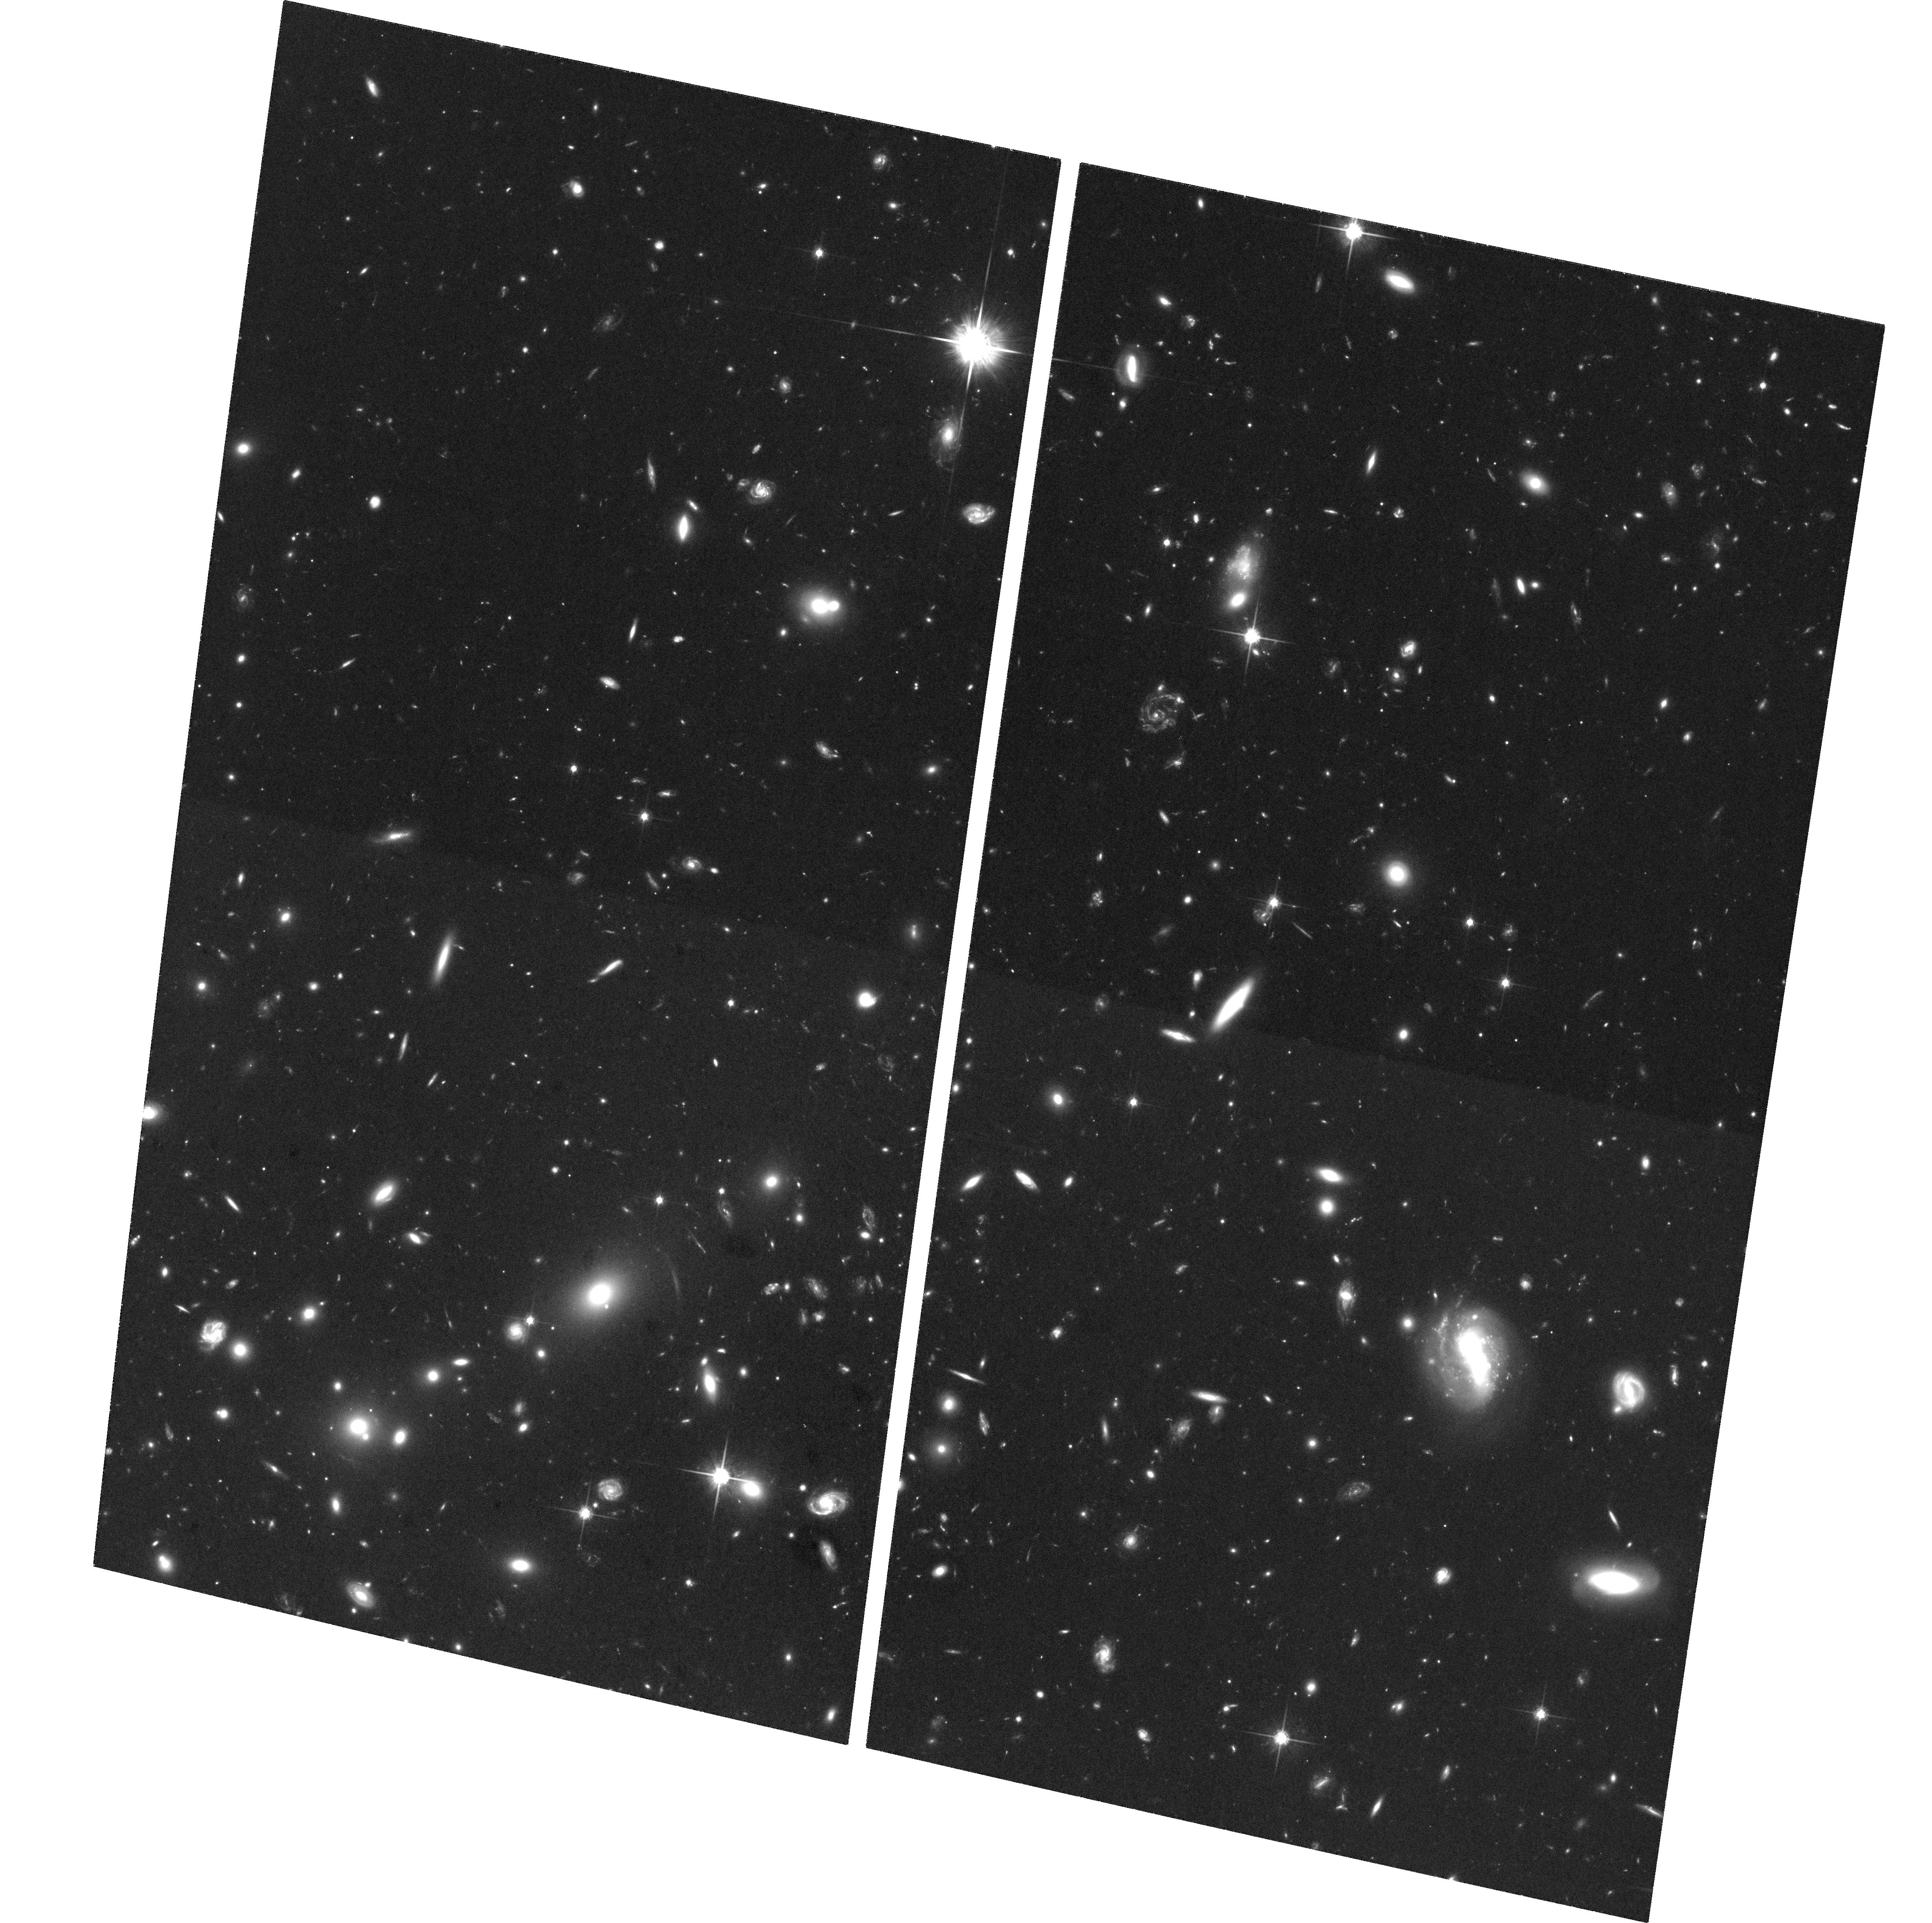
Target: HS1700-NE. Instrument: ACS/WFC. Filter: F814W. Exposure: 3.5 h. Observation ID: hst_10581_03_acs_wfc_f814w_j9bt03

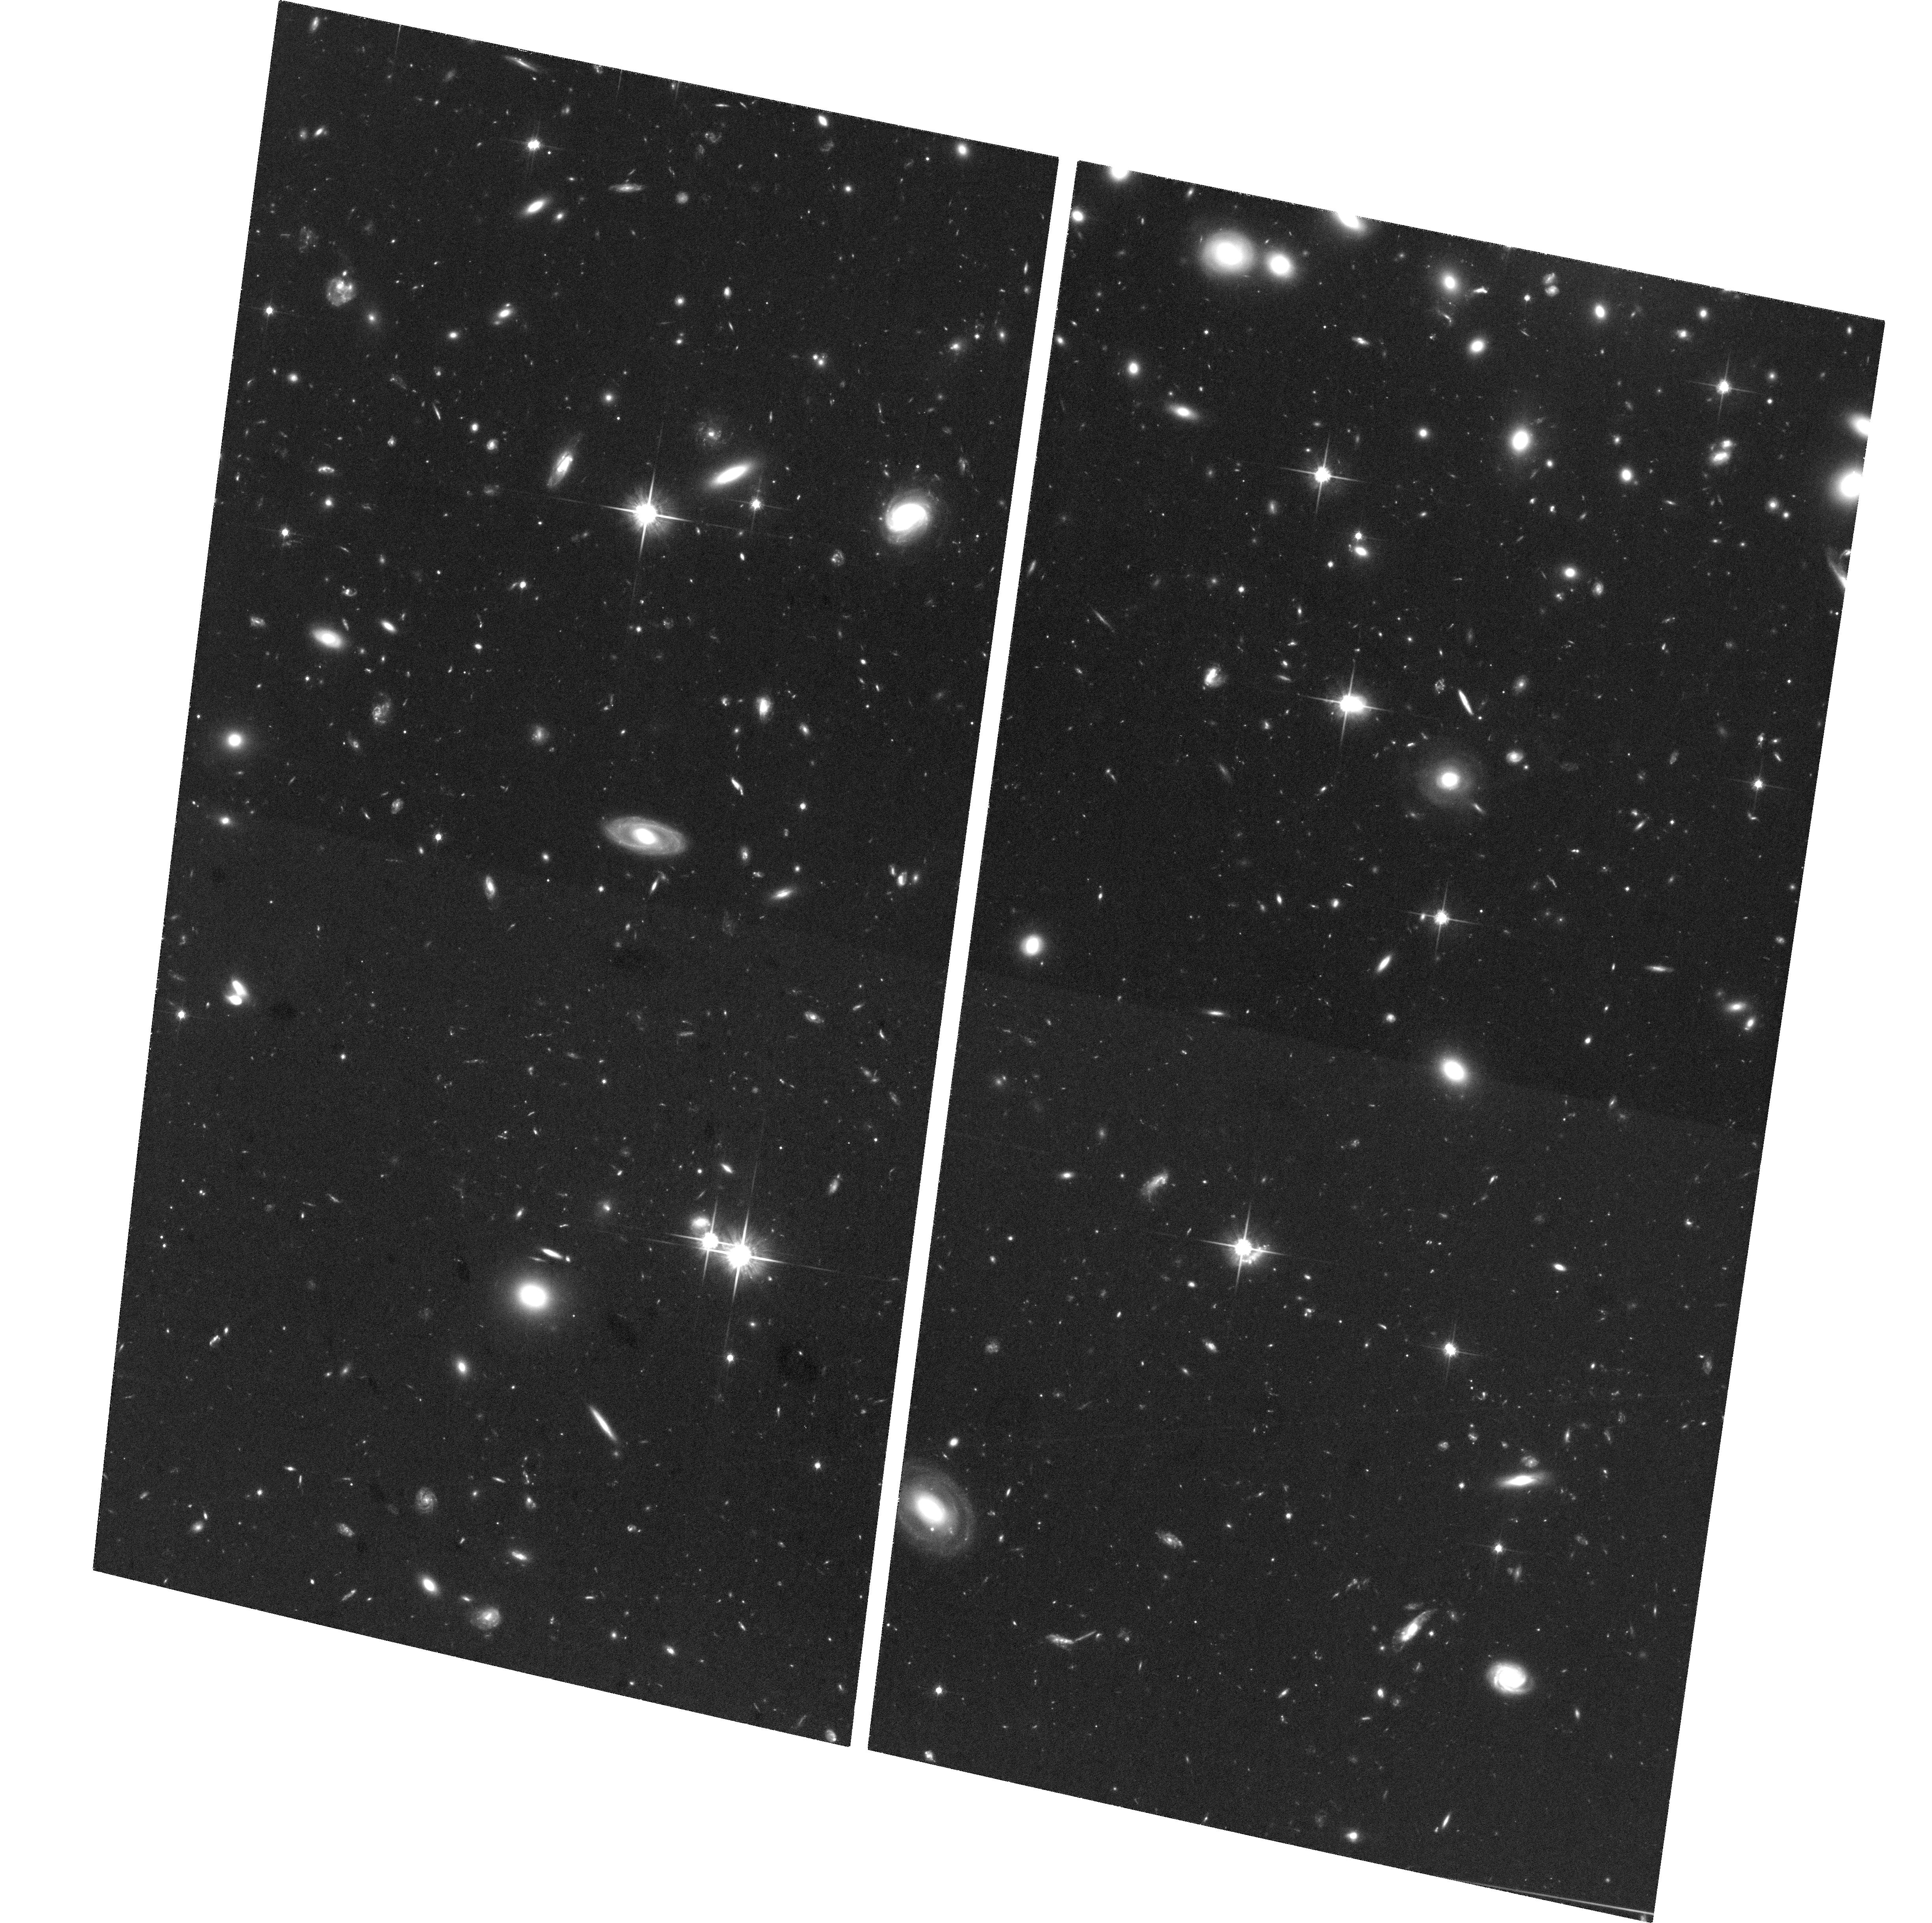
Target: HS1700-SW. Instrument: ACS/WFC. Filter: F814W. Exposure: 3.5 h. Observation ID: hst_10581_02_acs_wfc_f814w_j9bt02

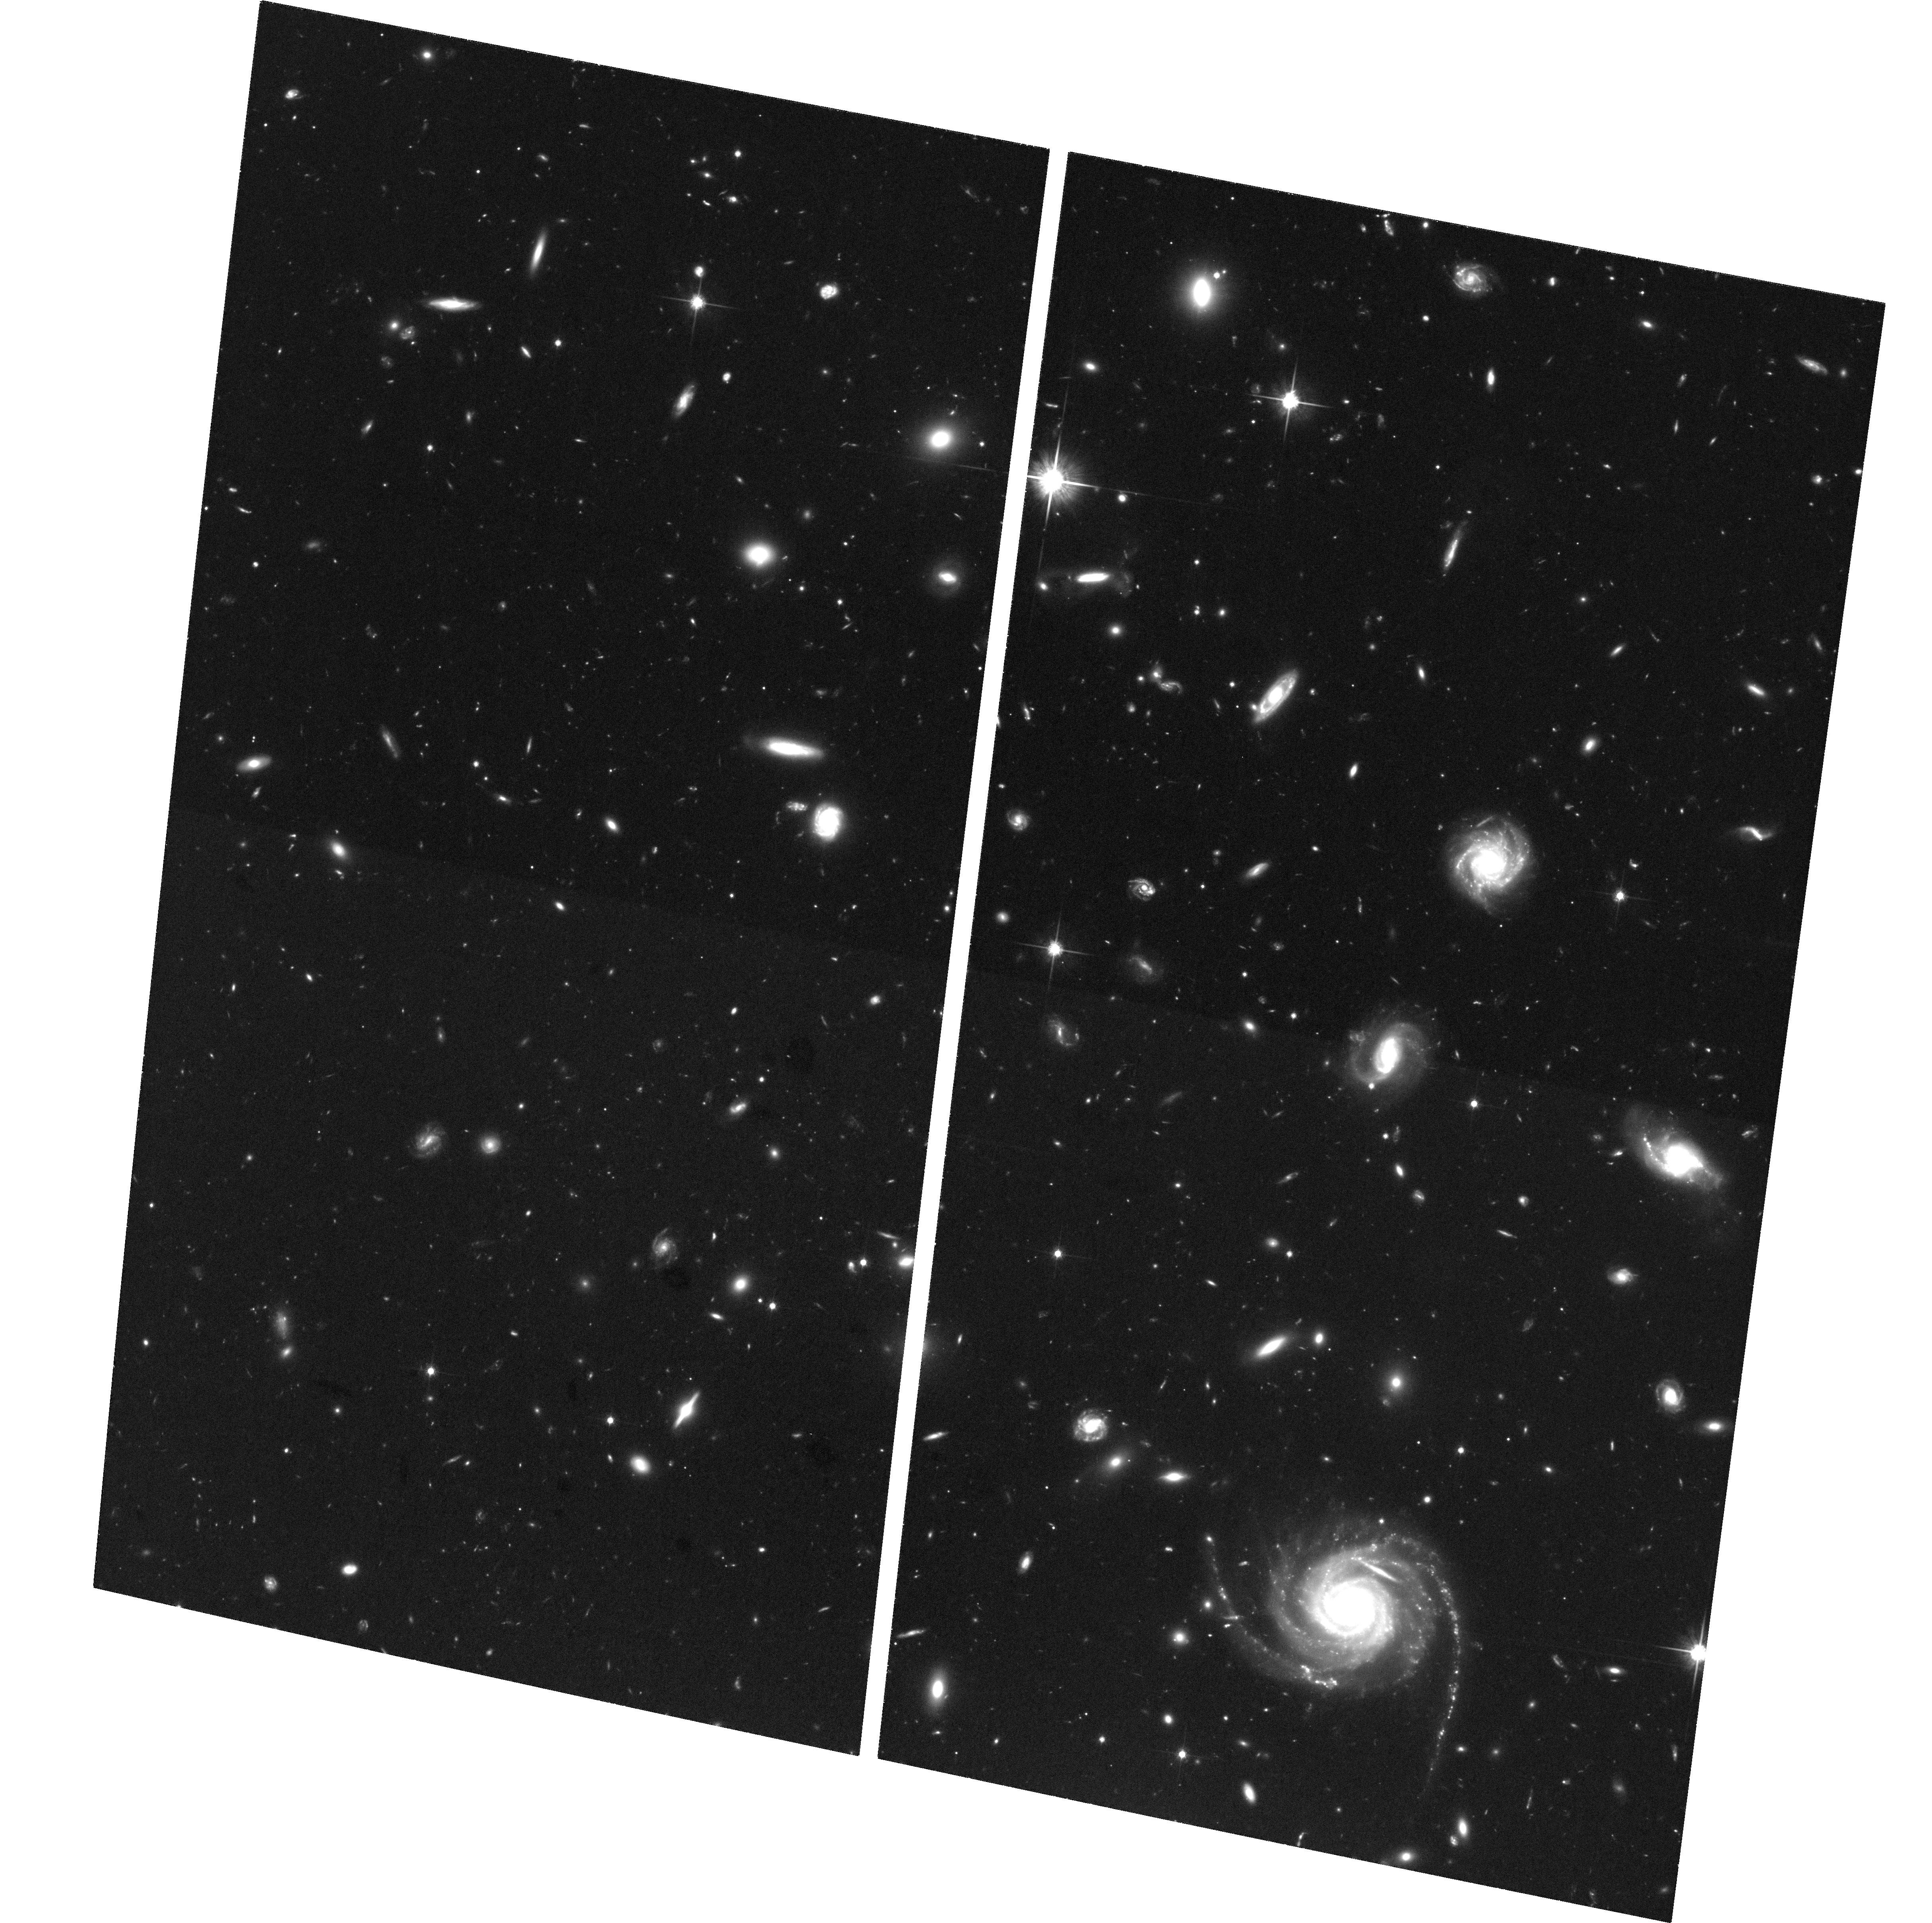
Target: HS1700-NW. Instrument: ACS/WFC. Filter: F814W. Exposure: 3.5 h. Observation ID: hst_10581_01_acs_wfc_f814w_j9bt01

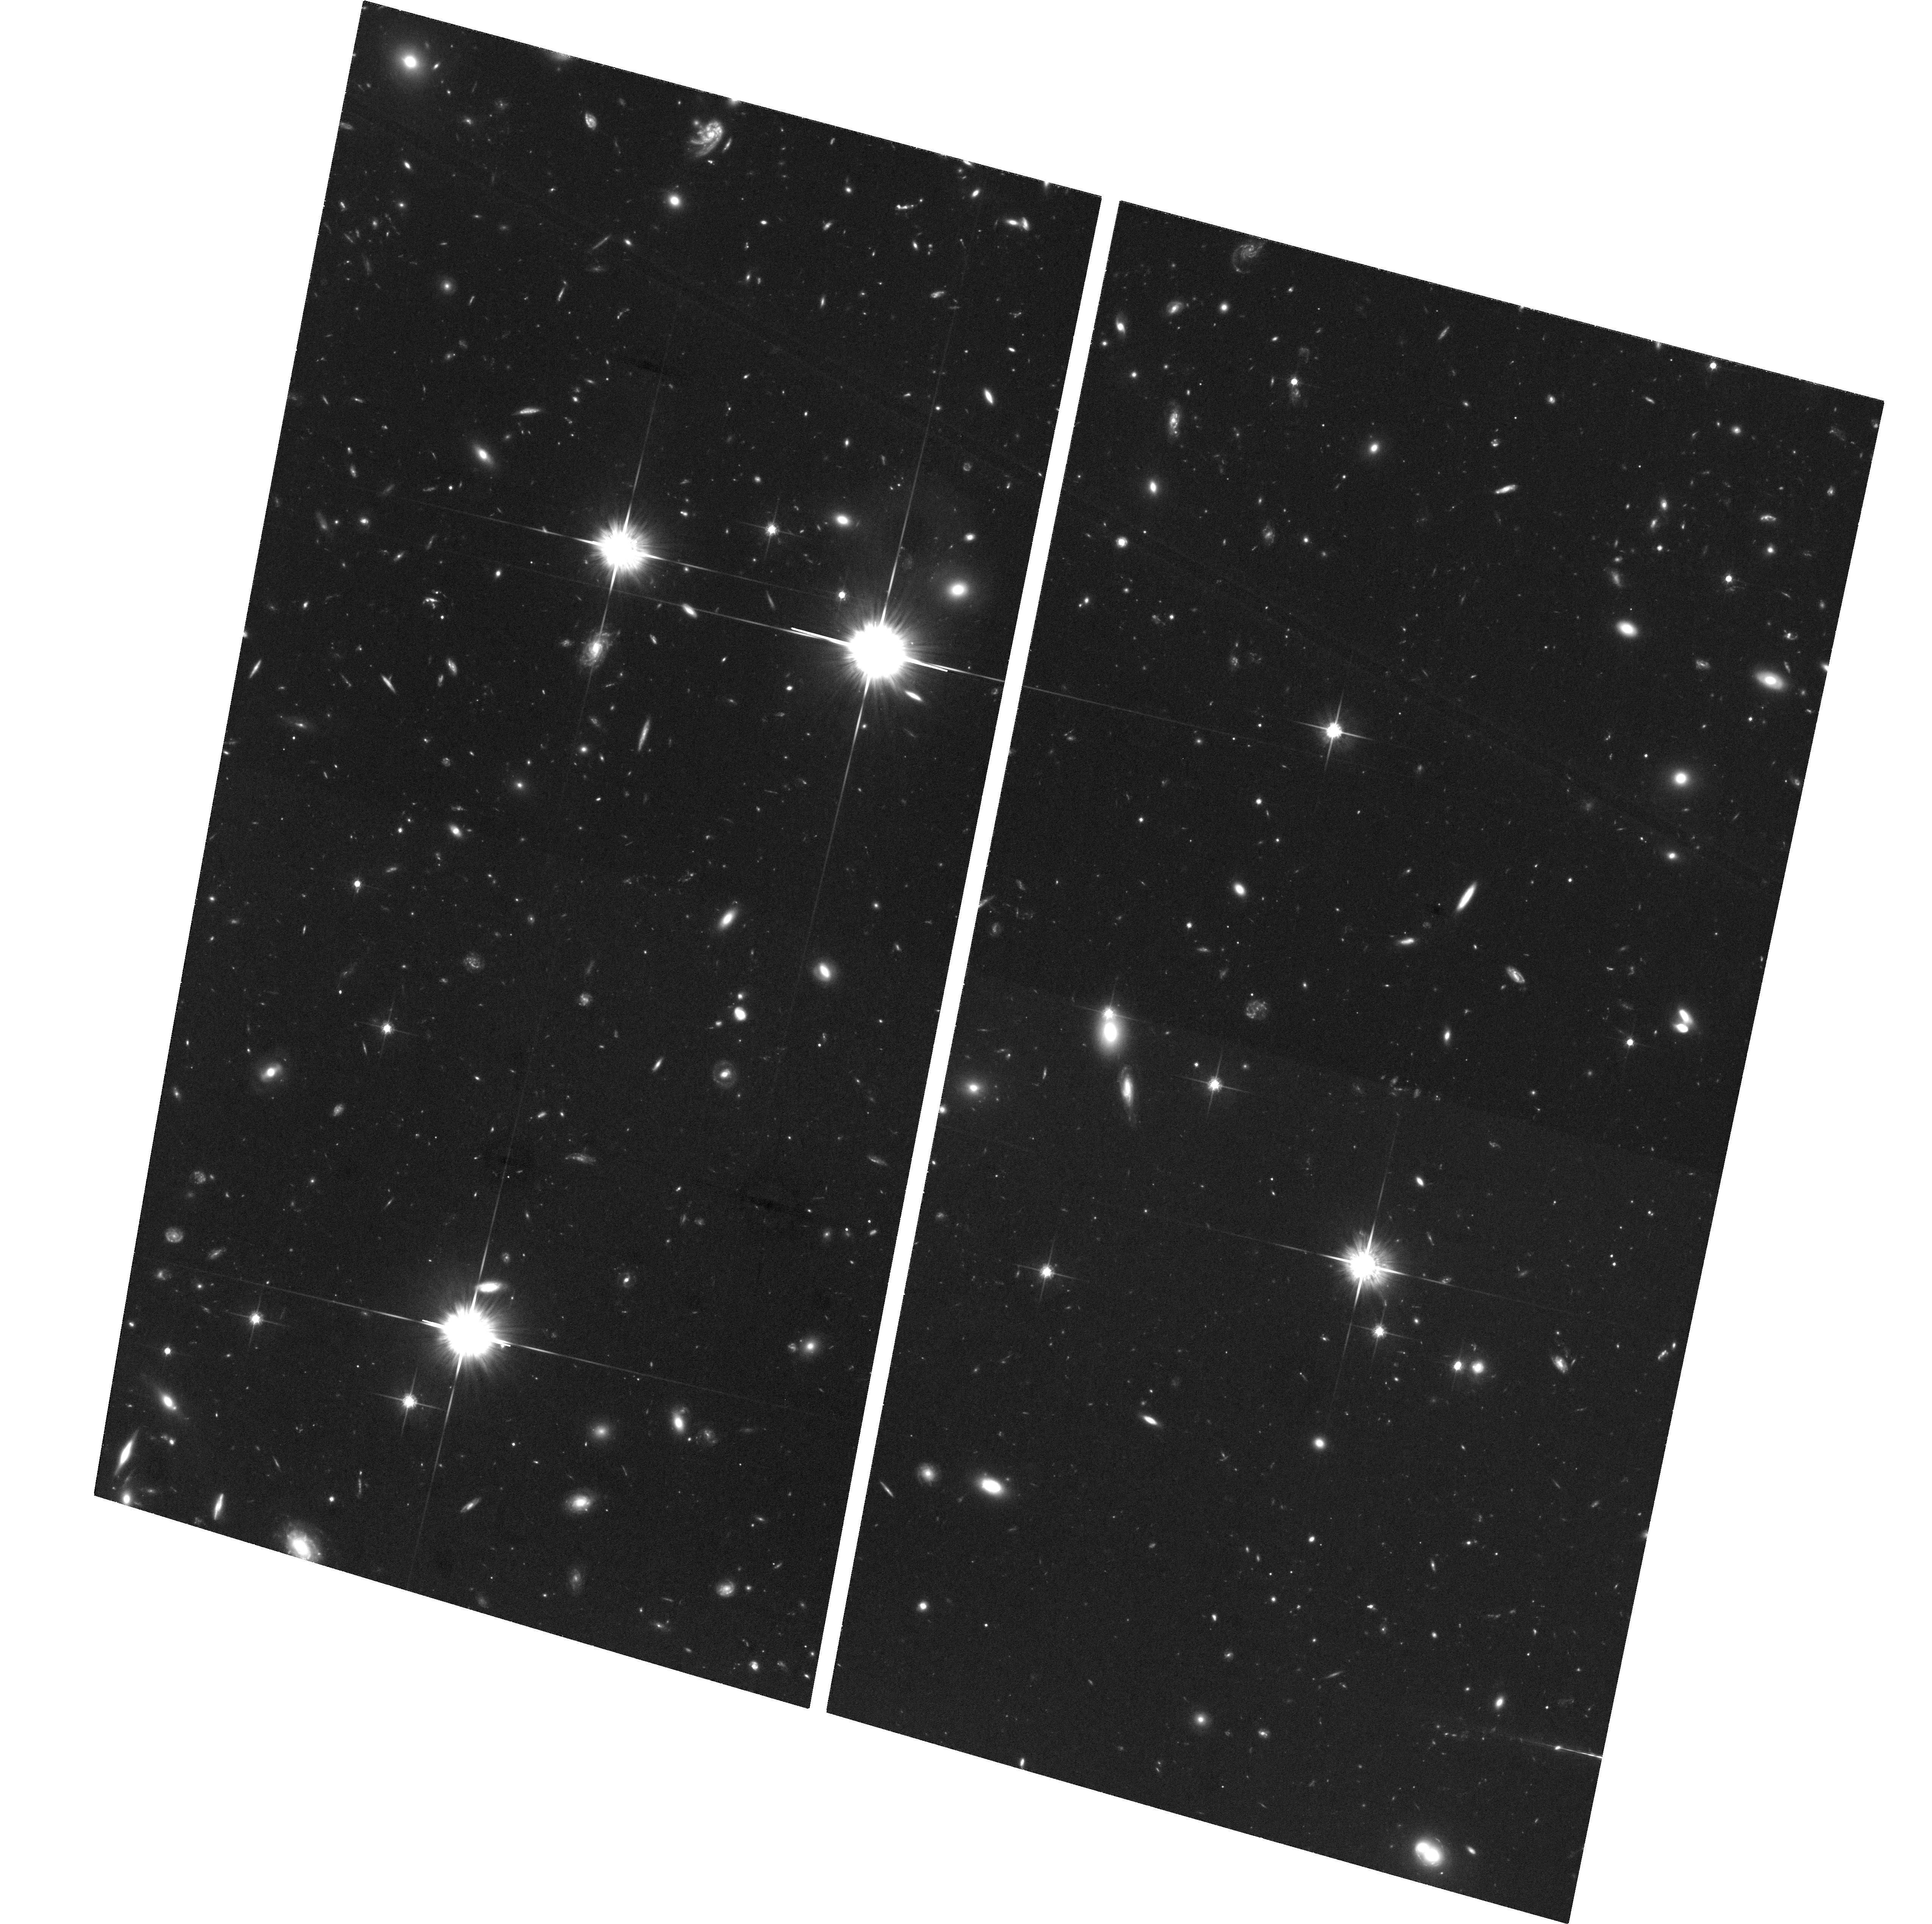
Target: HS1700-SE. Instrument: ACS/WFC. Filter: F814W. Exposure: 3.5 h. Observation ID: hst_10581_04_acs_wfc_f814w_j9bt04

Imaging a Proto-cluster at z=2.3: The Morphology-Density Relation at High Redshift (PI: Shapley, Alice E.)

We propose deep ACS/WFC imaging in the HS1700+643 field, which contains a significant galaxy over-density at z=2.30+/-0.015. This structure is the largest and most robustly established cluster-sized over-density at z>1.5. We have spectroscopically confirmed 100 z~2 star-forming galaxies in this field and find significant differences in their stellar populations as a function of large-scale environment. Here we propose to measure the detailed morphological properties of this sample, to determine if the universal morphology-density relationship observed in the low-redshift universe is already in place in and around a forming proto-cluster region at high redshift. As well as providing a unique window into galaxy formation through studies of the z=2.3 proto-cluster, the HS1700+643 field has an extensive wealth of complementary data to recommend it. We will combine the new ACS observations with existing multi-wavelength imaging ranging from 0.3--8.0 microns, optical and near-IR spectroscopy, and narrow band imaging of z=2.3 H-alpha emitters, to understand the evolving properties of a complete and unbiased sample of high-redshift galaxies.